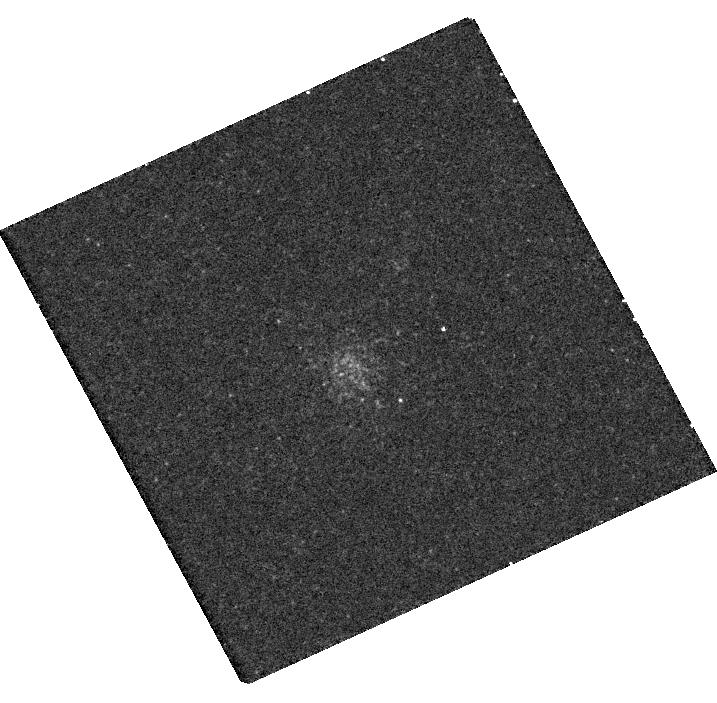
Target: M31-B458-D049
Instrument: WFC3/UVIS
Filter: F502N
Exposure: 22 min
Observation ID: hst_14794_02_wfc3_uvis_f502n_id5w02

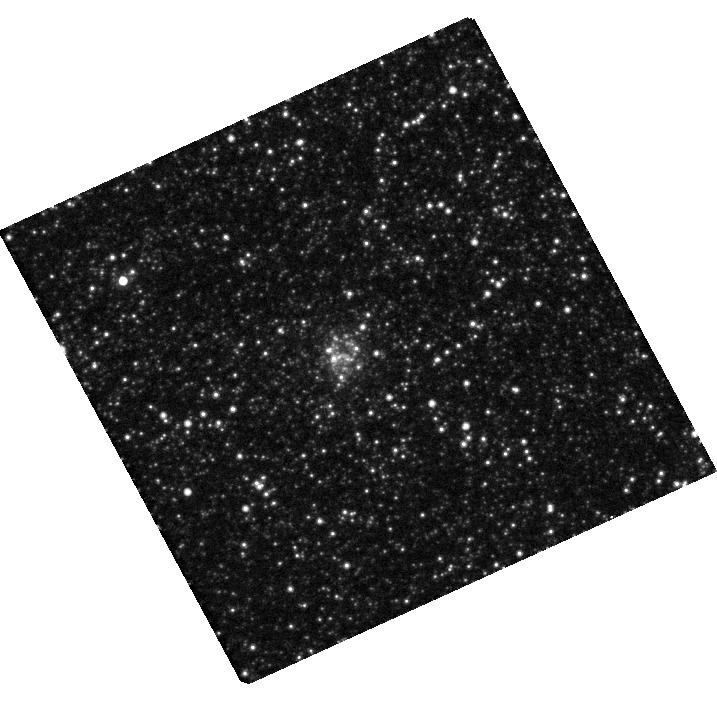
Target: M31-SK044A
Instrument: WFC3/UVIS
Filter: F814W
Exposure: 8 min
Observation ID: hst_14794_03_wfc3_uvis_f814w_id5w03

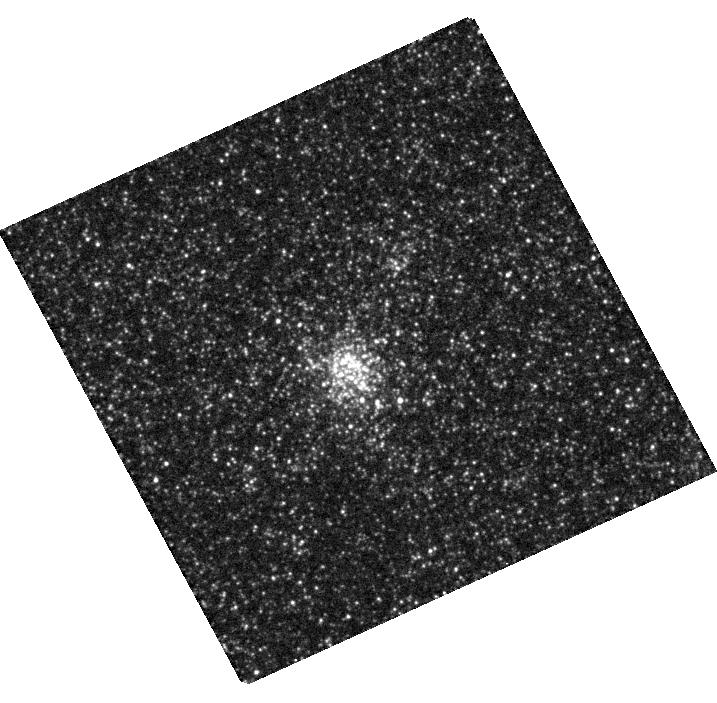
Target: M31-B458-D049
Instrument: WFC3/UVIS
Filter: F555W
Exposure: 9 min
Observation ID: hst_14794_02_wfc3_uvis_f555w_id5w02

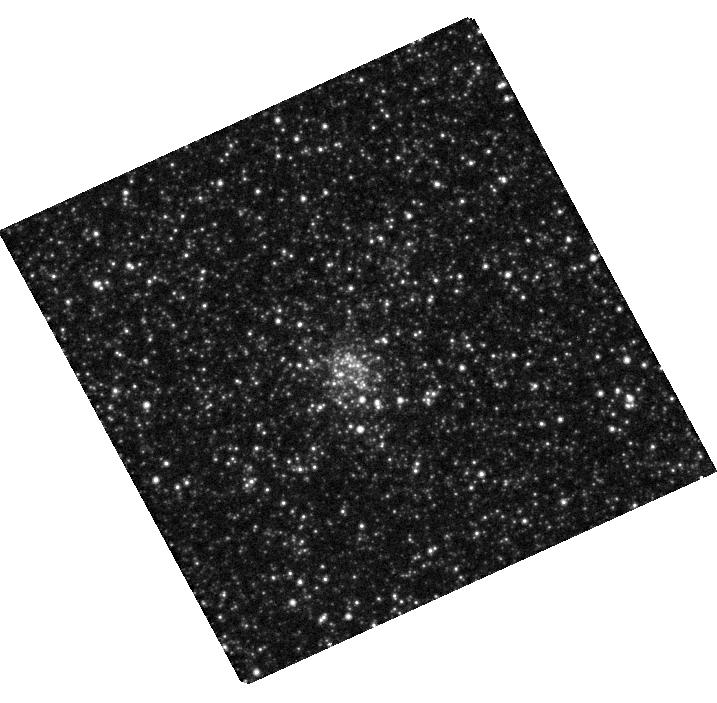
Target: M31-B458-D049
Instrument: WFC3/UVIS
Filter: F814W
Exposure: 8 min
Observation ID: hst_14794_02_wfc3_uvis_f814w_id5w02

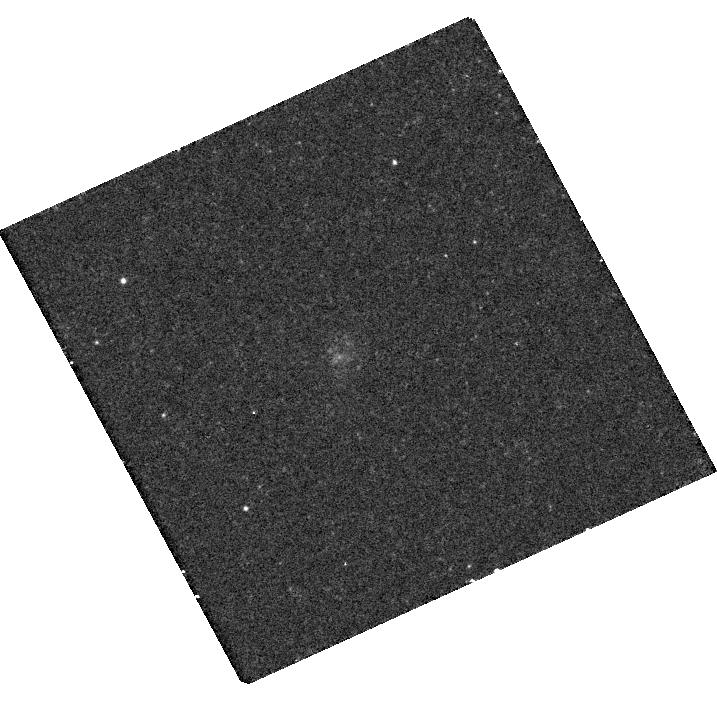
Target: M31-SK044A
Instrument: WFC3/UVIS
Filter: F502N
Exposure: 22 min
Observation ID: hst_14794_03_wfc3_uvis_f502n_id5w03

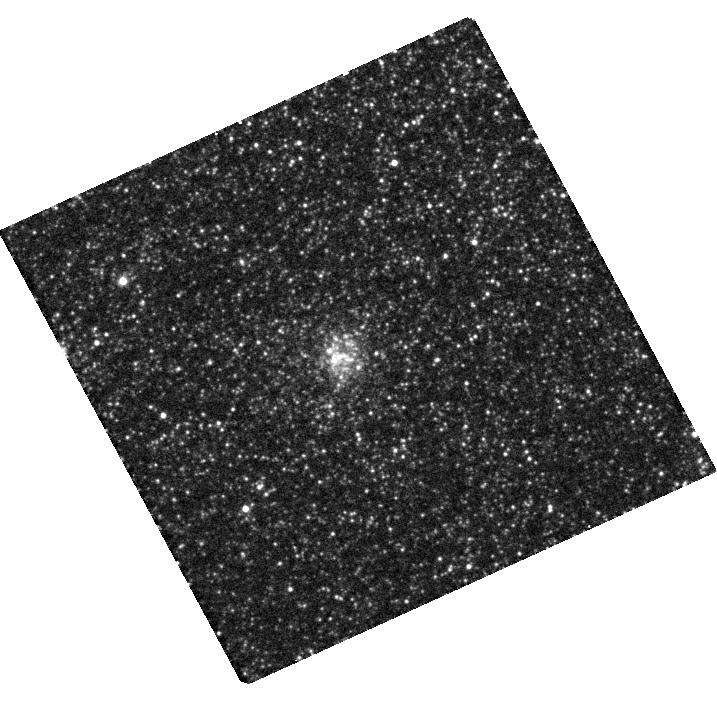
Target: M31-SK044A
Instrument: WFC3/UVIS
Filter: F555W
Exposure: 9 min
Observation ID: hst_14794_03_wfc3_uvis_f555w_id5w03

Planetary Nebulae in the Open Clusters of M31 (PI: Bond, Howard E.)

Most planetary nebulae (PNe) are field objects. Precious little is known about their progenitor stars' properties and how they relate to those of the PN. The lone exceptions are the very rare cases where a PN is a member of an open star cluster. Then one can determine the ages, masses, and compositions of the progenitors, providing direct tests of stellar-evolution theory. We have recently discovered three PNe belonging to open clusters in M31, the Andromeda Galaxy. Here we propose a set of HST follow-up investigations. For the PN in the M31 cluster B477-D075, we know its precise location, and there are excellent photometric data (from the M31 PHAT project) that establish the host cluster's age (350 Myr) and the mass of the PN progenitor star (3.35 Msun). We will use STIS spectroscopy in the UV and optical to measure He, CNO, and alpha-process abundances in the nebula, based on emission-line fluxes and a photoionization code. Our primary aim is to compare the measured abundances with predictions of post-AGB evolution theory. In particular, "hot-bottom burning" is expected to produce enhanced He/H and N/O abundances when the progenitor star is sufficiently massive, but it is uncertain whether this occurs at masses as low as ~3 Msun, or requires masses of at least ~5 Msun. Thus our observations will provide key new constraints on AGB evolution of intermediate-mass stars. For two other M31 clusters, B458-D049 and SK044A, whose integrated-light spectra show that a PN is present, we will use WFC3 with an [O III] filter to verify the presence of the PNe, and determine their precise astrometric locations. We will then follow up with STIS spectroscopy in a future HST Cycle.